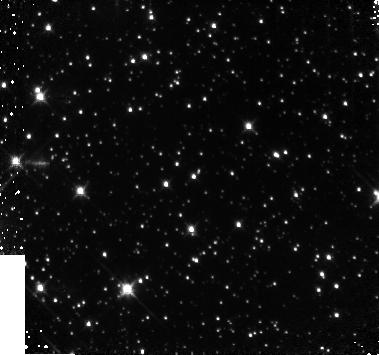
Target: 1E1048-5937. Instrument: NICMOS/NIC3. Filter: F160W. Exposure: 17 min. Observation ID: n9ki03010

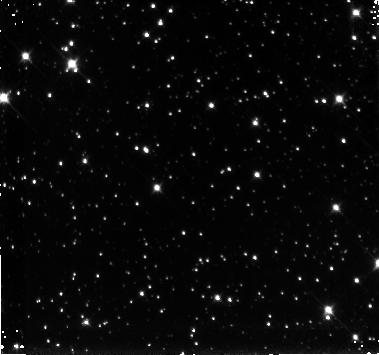
Target: 1E1048-5937. Instrument: NICMOS/NIC3. Filter: F110W. Exposure: 44 min. Observation ID: n9ki01020

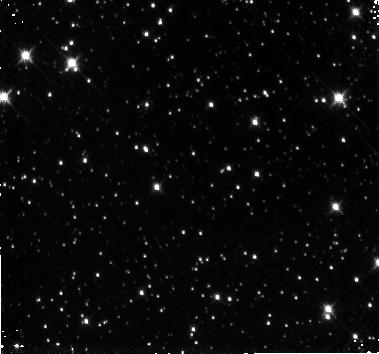
Target: 1E1048-5937. Instrument: NICMOS/NIC3. Filter: F160W. Exposure: 20 min. Observation ID: n9ki01010

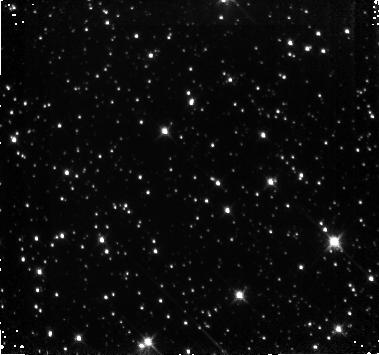
Target: 1E1048-5937. Instrument: NICMOS/NIC3. Filter: F160W. Exposure: 20 min. Observation ID: n9ki02010

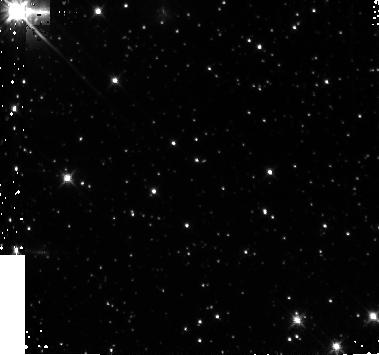
Target: 1E1048-5937. Instrument: NICMOS/NIC3. Filter: F160W. Exposure: 17 min. Observation ID: n9ki04010

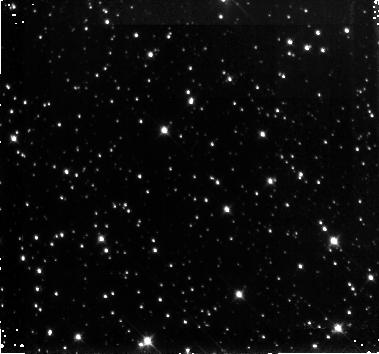
Target: 1E1048-5937. Instrument: NICMOS/NIC3. Filter: F110W. Exposure: 44 min. Observation ID: n9ki02020

The X-ray Spectral and Optical/IR Flux Variability in Magnetars (PI: Kaspi, Victoria M.)

In the last decade it has become clear that there exists a small subset of pulsars that are powered neither by rotation nor accretion but by the decay of their enormous magnetic fields -- magnetars. The origin of the X-ray emission from magnetar-candidate AXPs (Anomalous X-ray Pulsars) is fairly well understood within the framework of the magnetar model. However, where and how the optical/IR emission is produced is unclear. If, as recent models suggest, the optical/IR emission is magnetospheric, then any variation in the optical/IR flux should be accompanied by variation in the X-ray spectra. We therefore propose for joint Chandra-Hubble observations of two magnetar candidates in order to test the optical/IR emission models for magnetars.